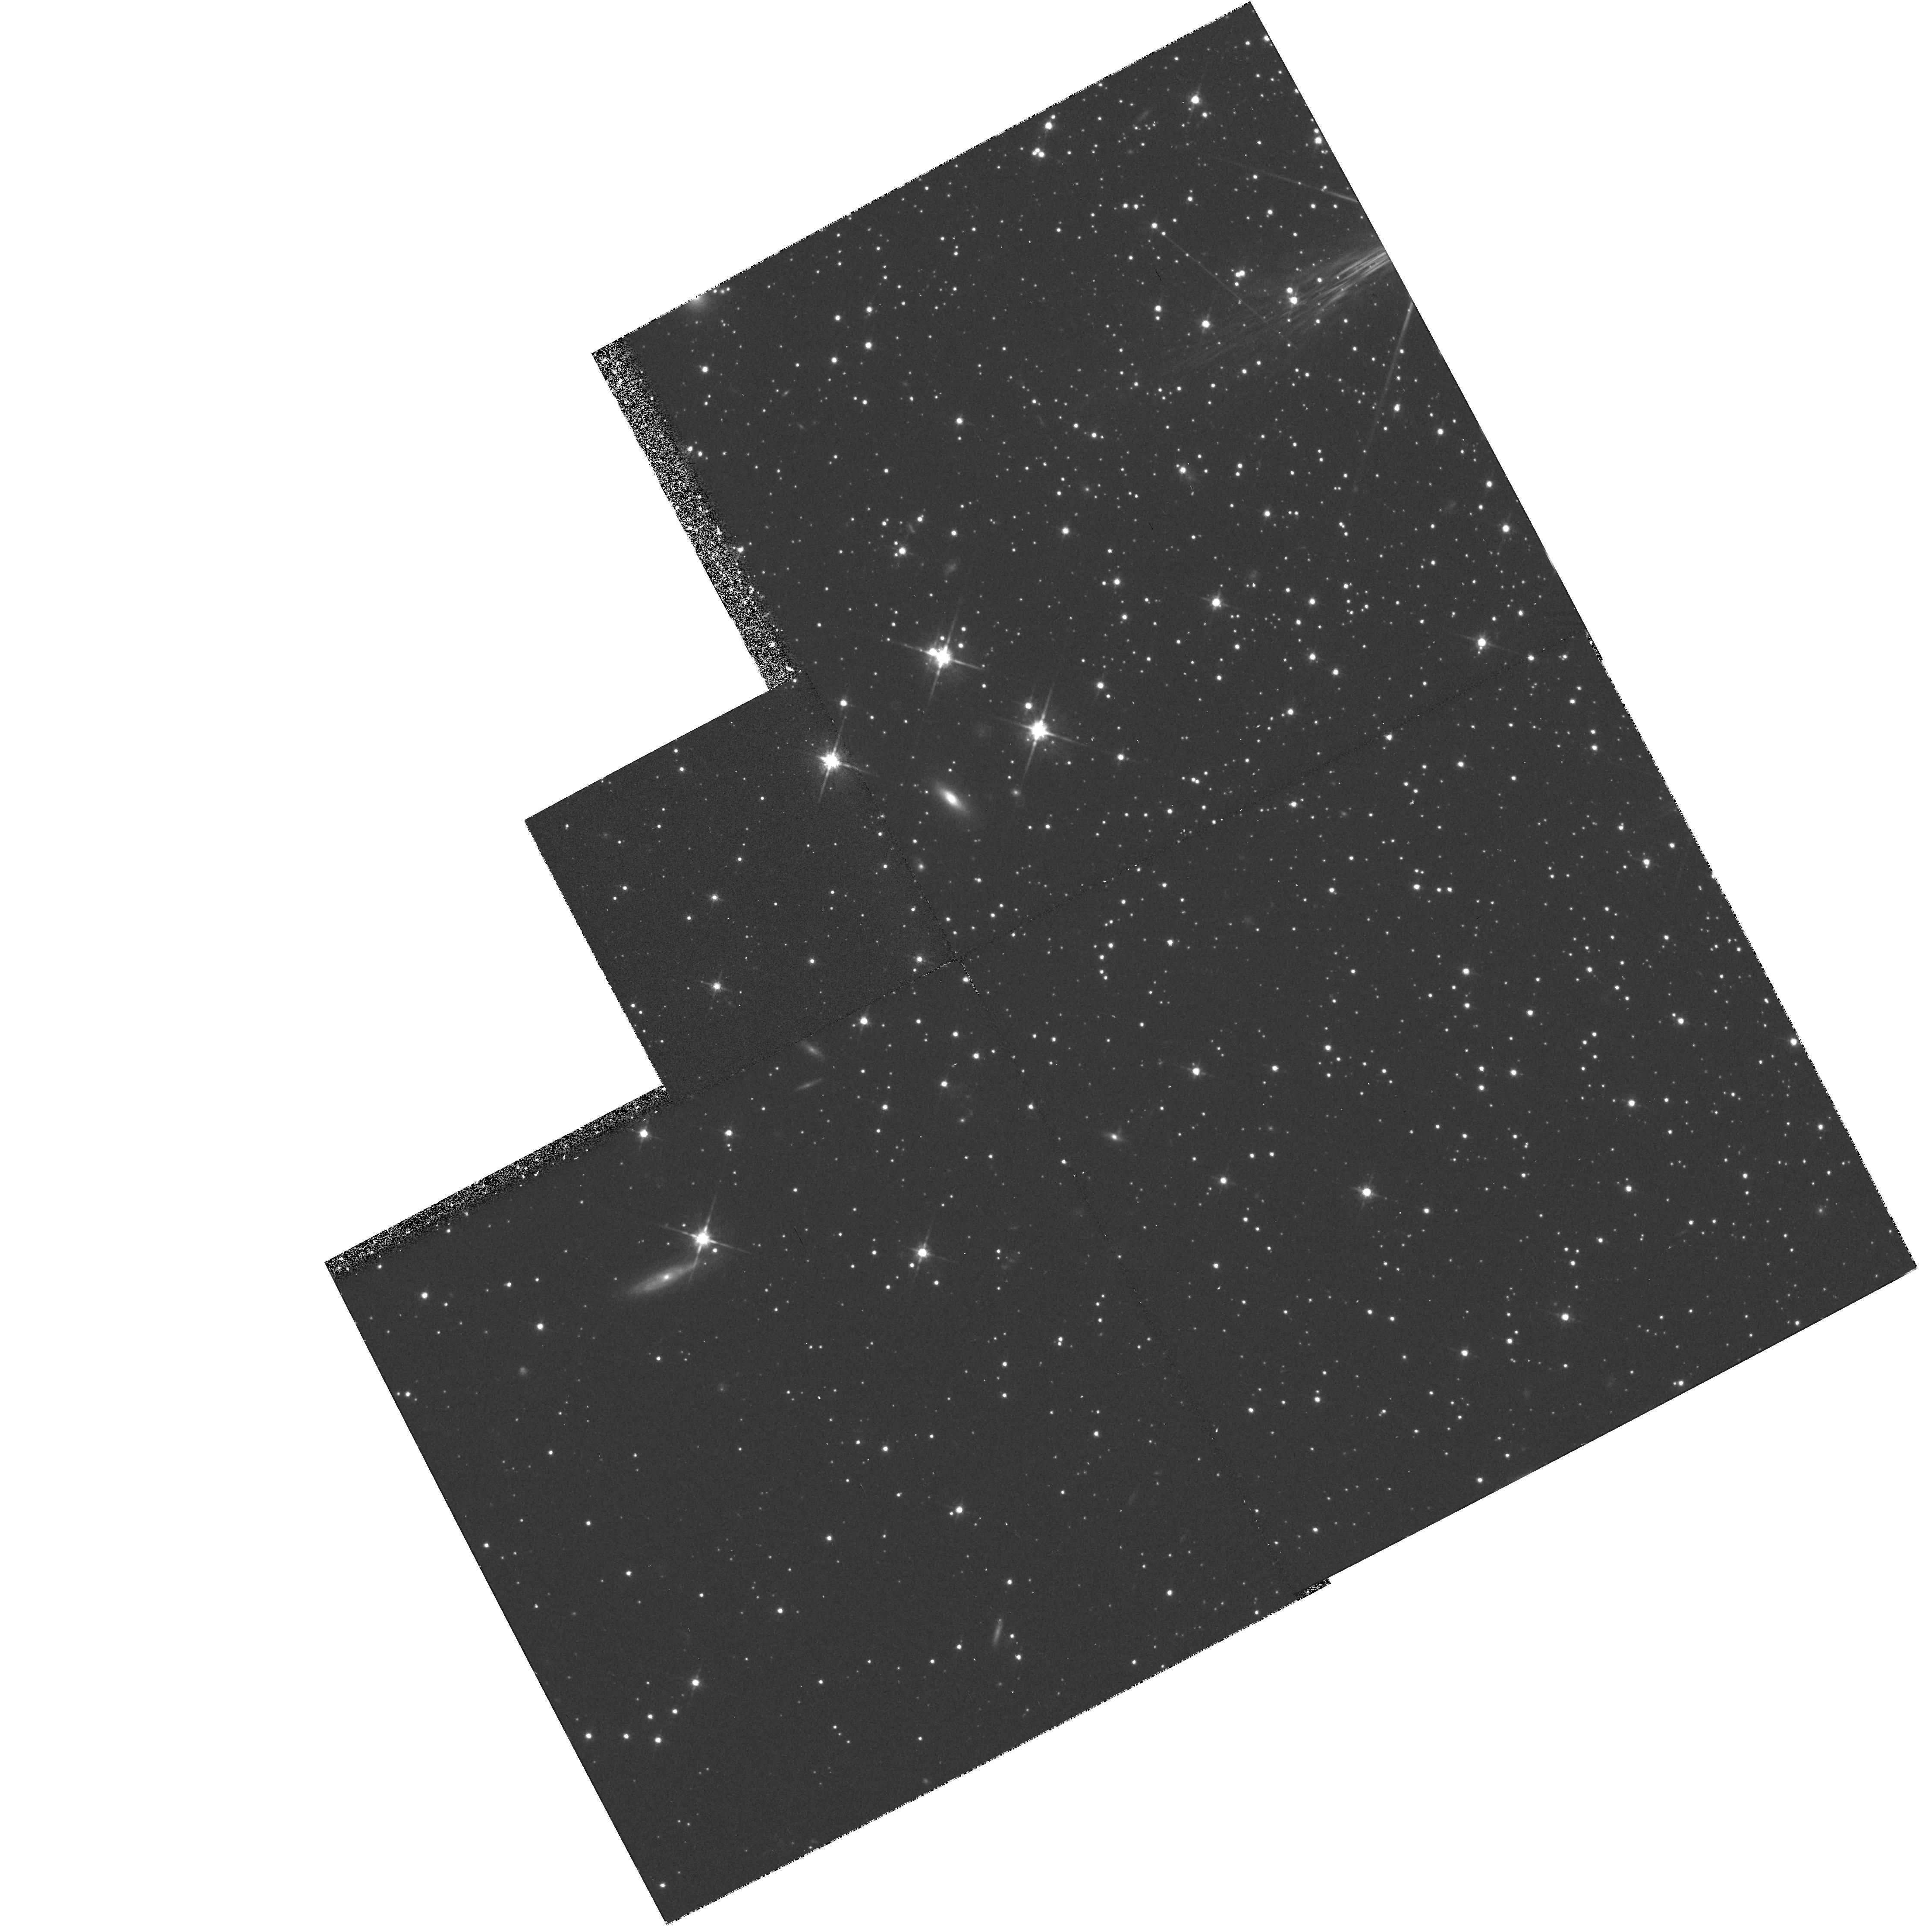
Target: NGC7099-OUTER. Instrument: WFPC2/PC. Filter: F814W. Exposure: 35 min. Observation ID: hst_5705_08_wfpc2_pc_f814w_u2l508

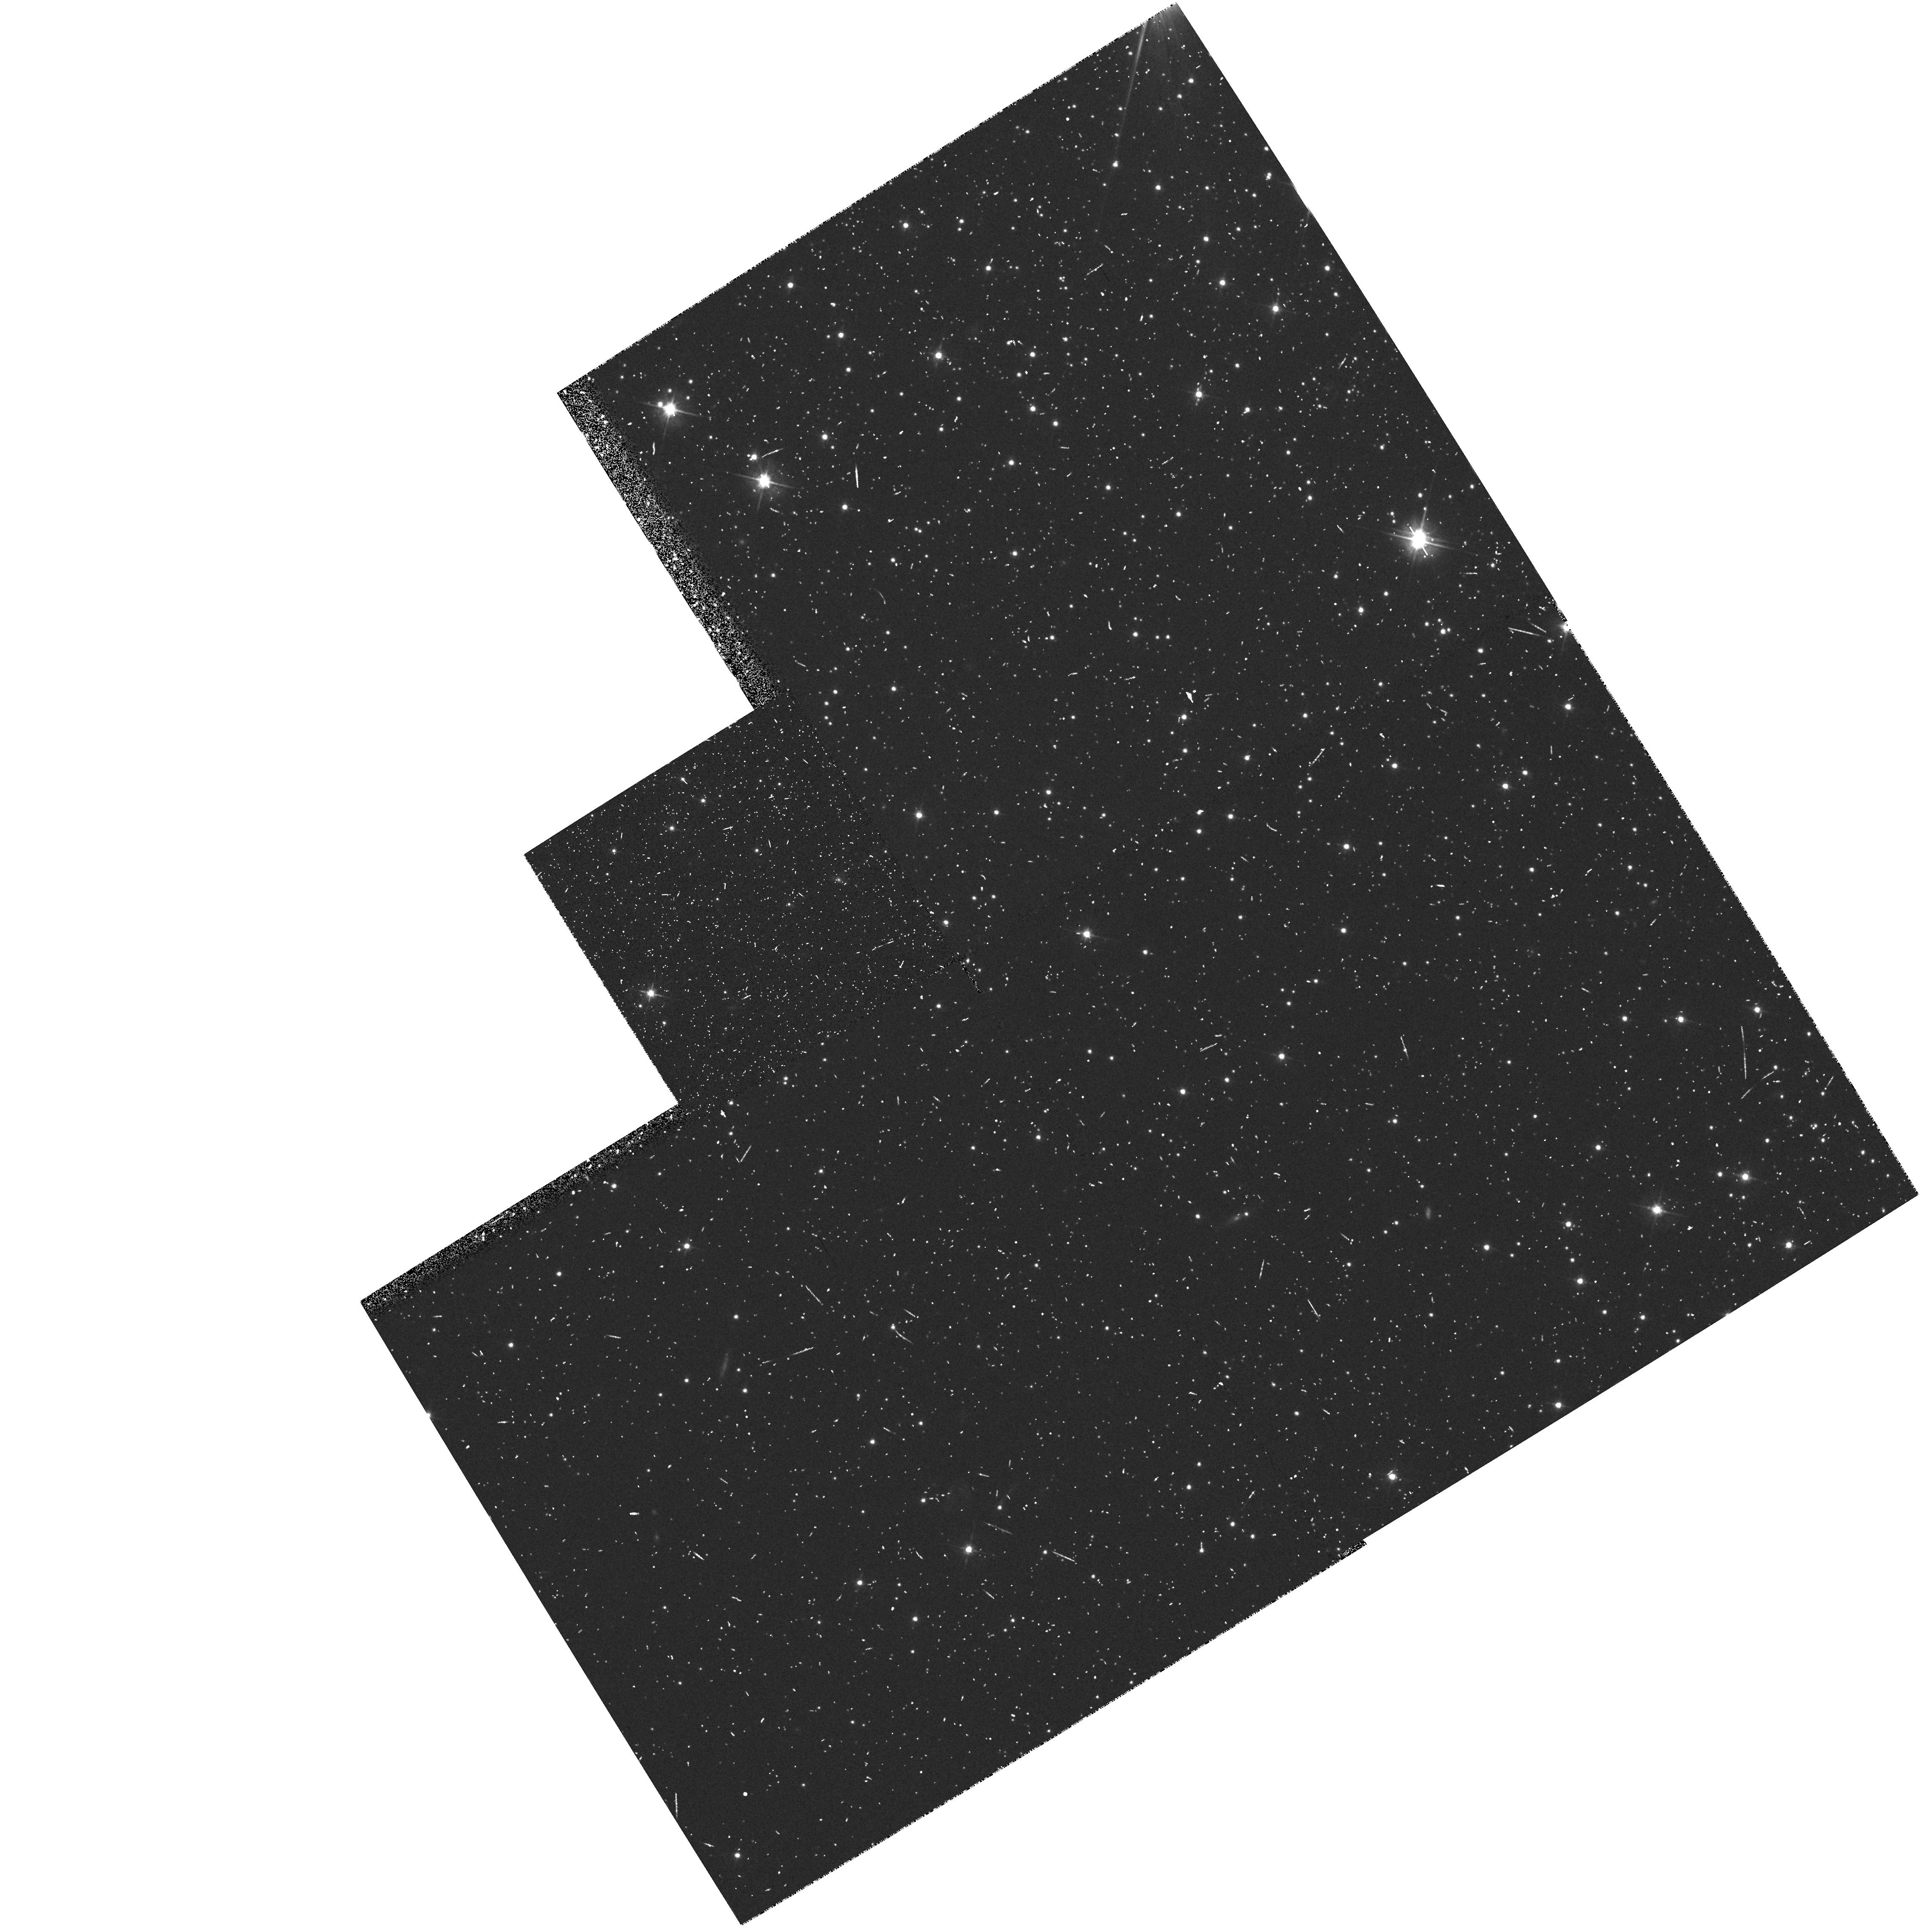
Target: NGC7099-OUTER. Instrument: WFPC2/PC. Filter: F555W. Exposure: 15 min. Observation ID: hst_5705_0d_wfpc2_pc_f555w_u2l50d

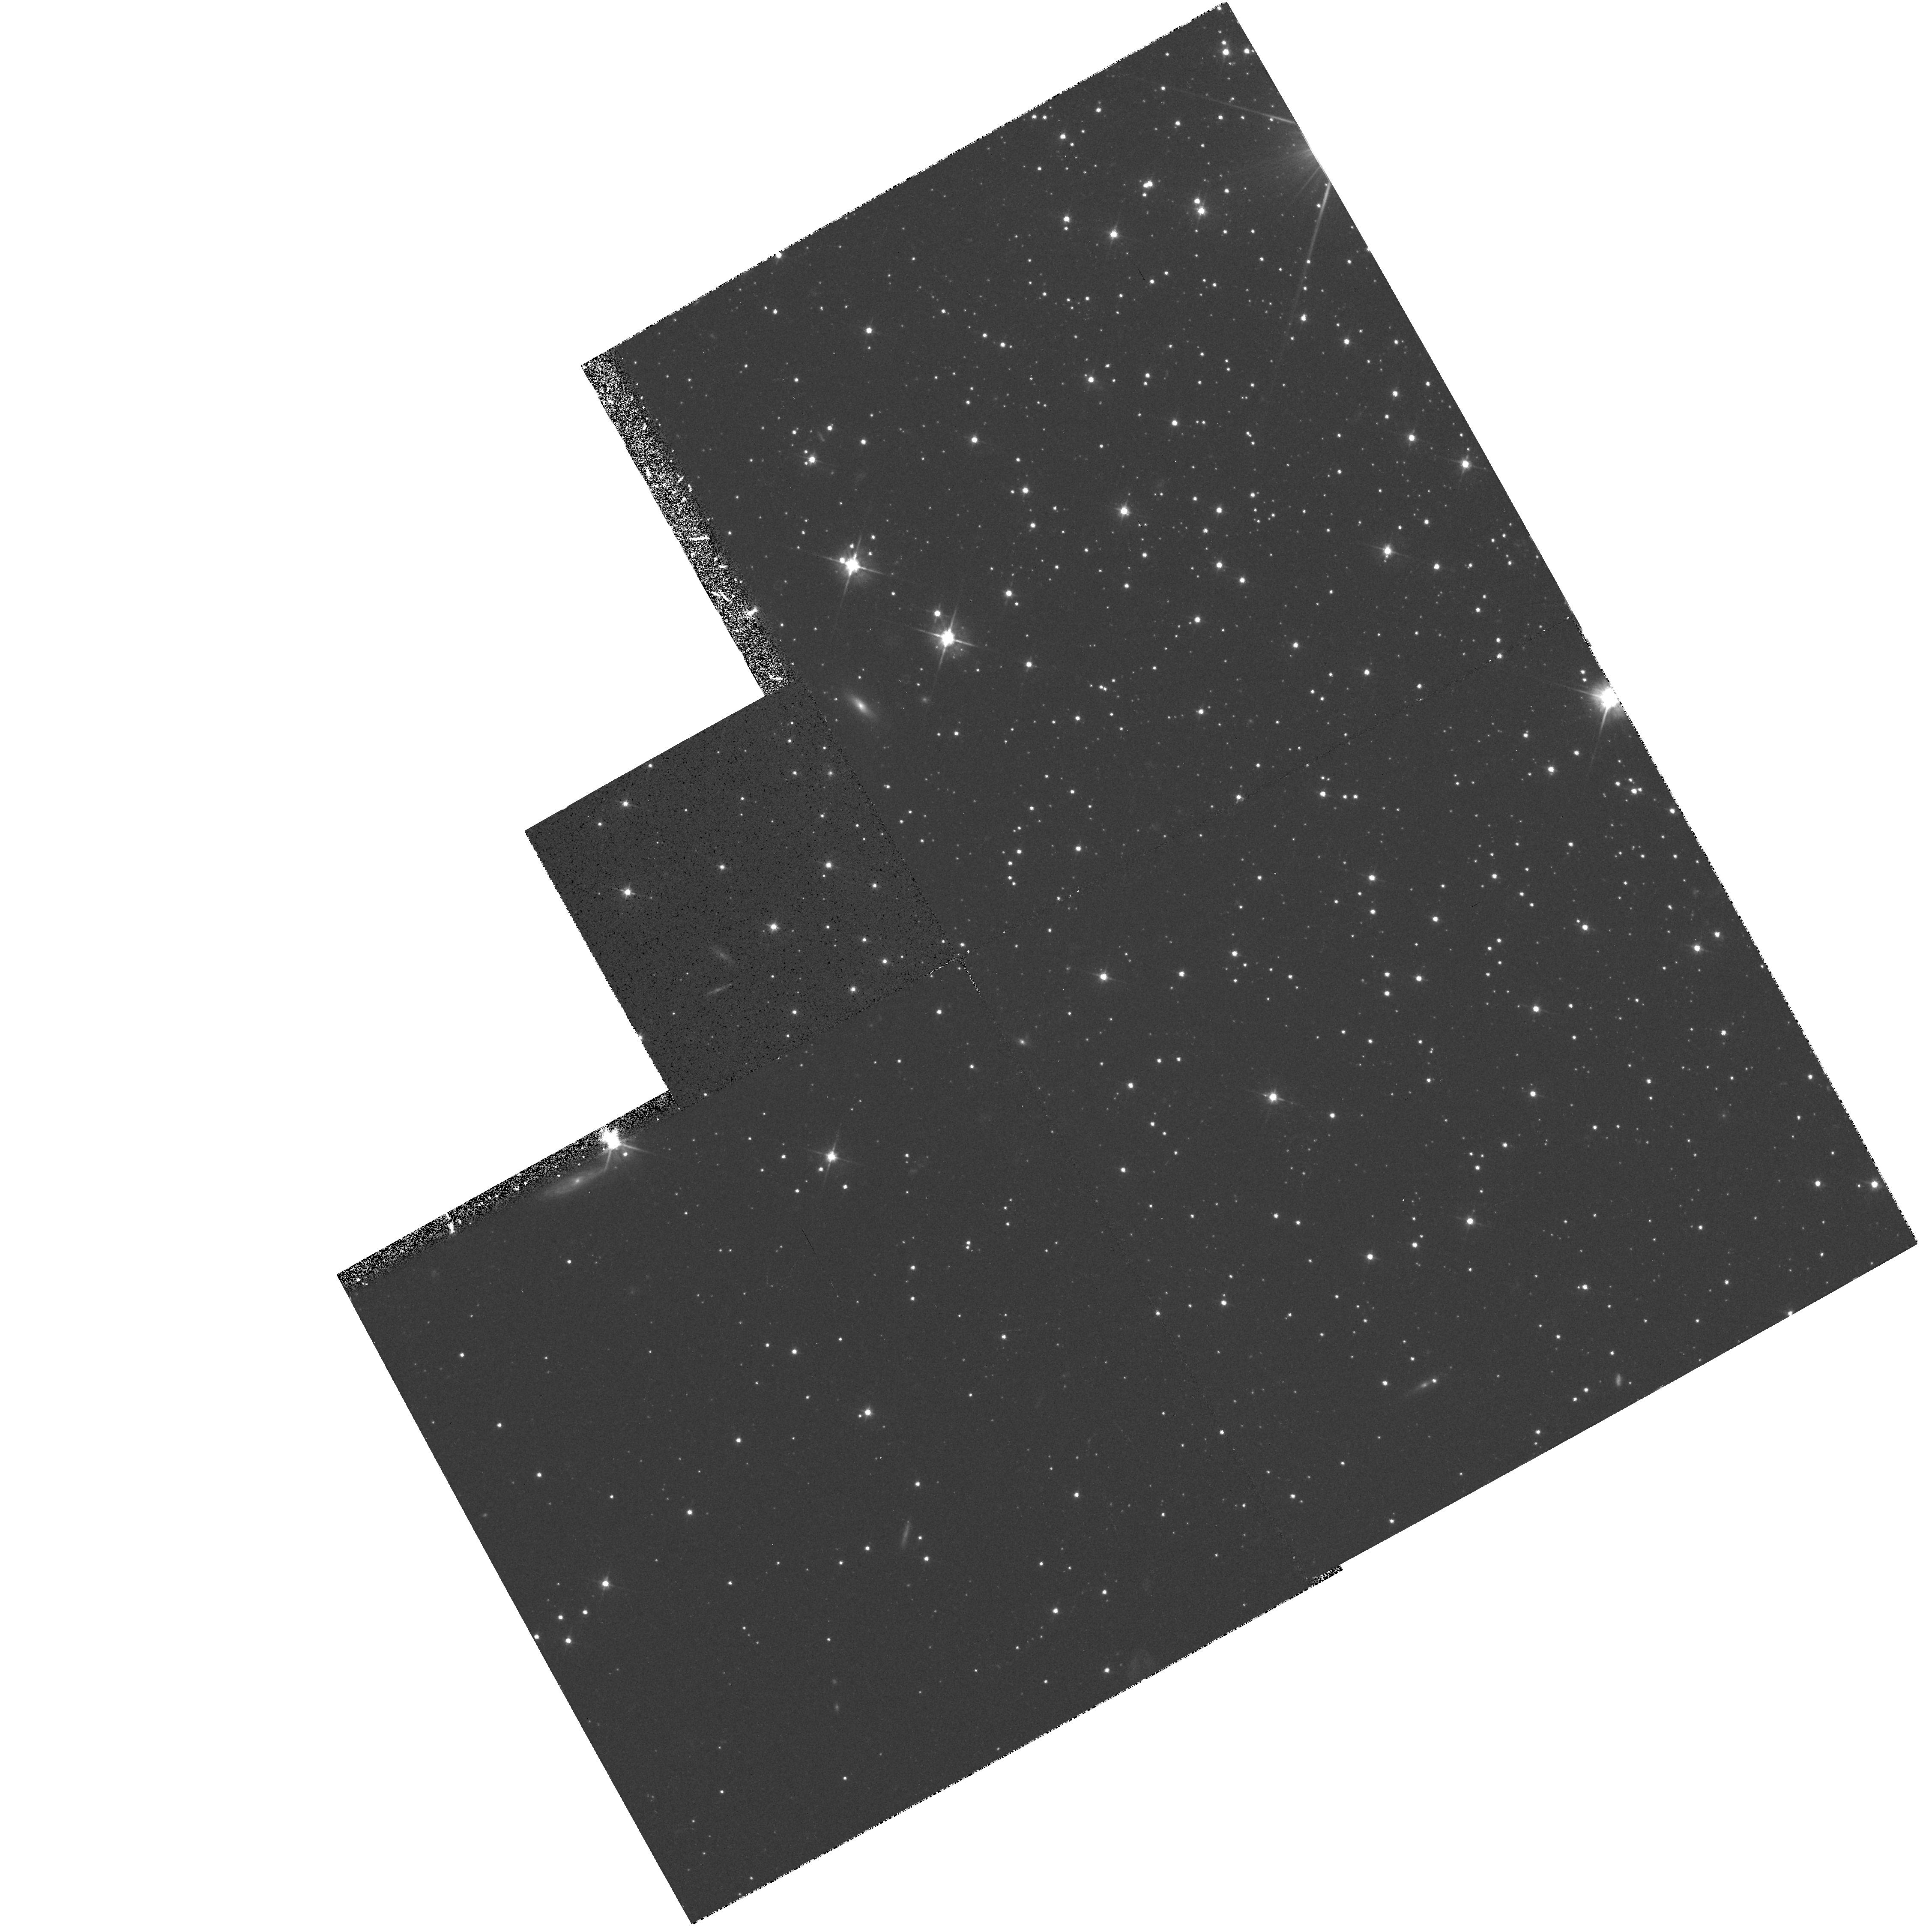
Target: NGC7099-OUTER. Instrument: WFPC2/PC. Filter: F555W. Exposure: 31 min. Observation ID: hst_5705_07_wfpc2_pc_f555w_u2l507

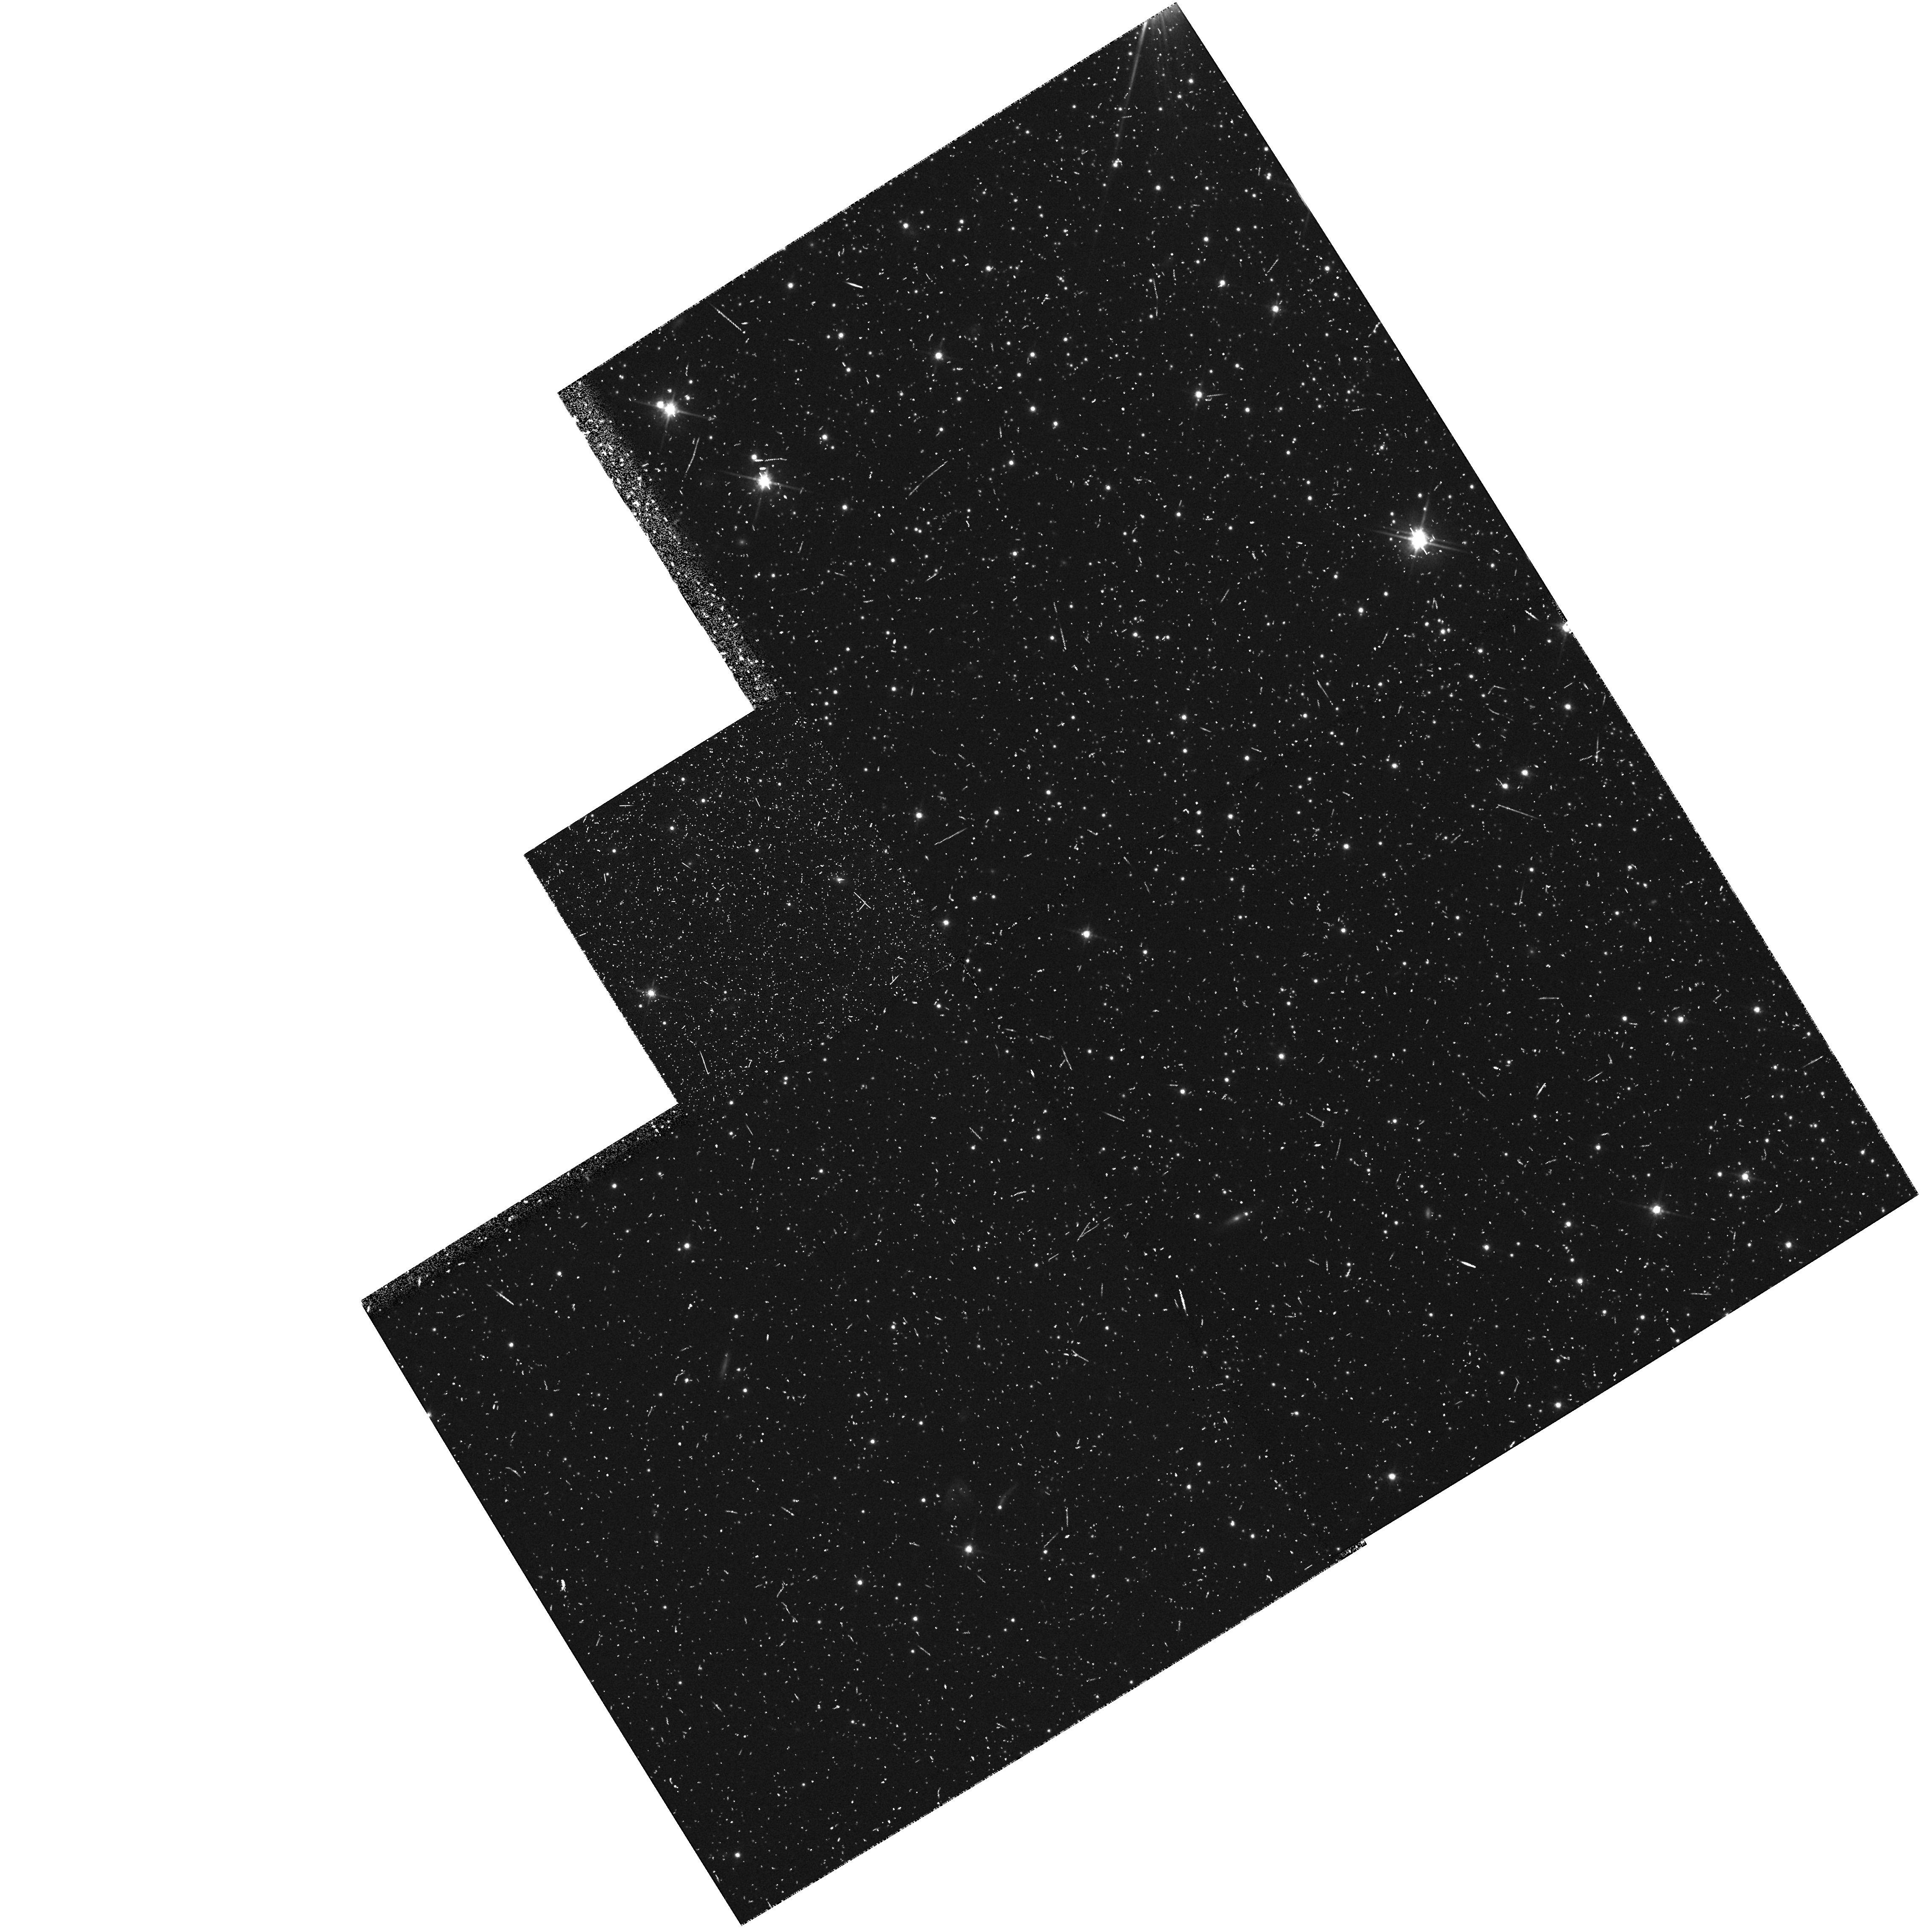
Target: NGC7099-OUTER. Instrument: WFPC2/PC. Filter: F814W. Exposure: 20 min. Observation ID: hst_5705_0d_wfpc2_pc_f814w_u2l50d

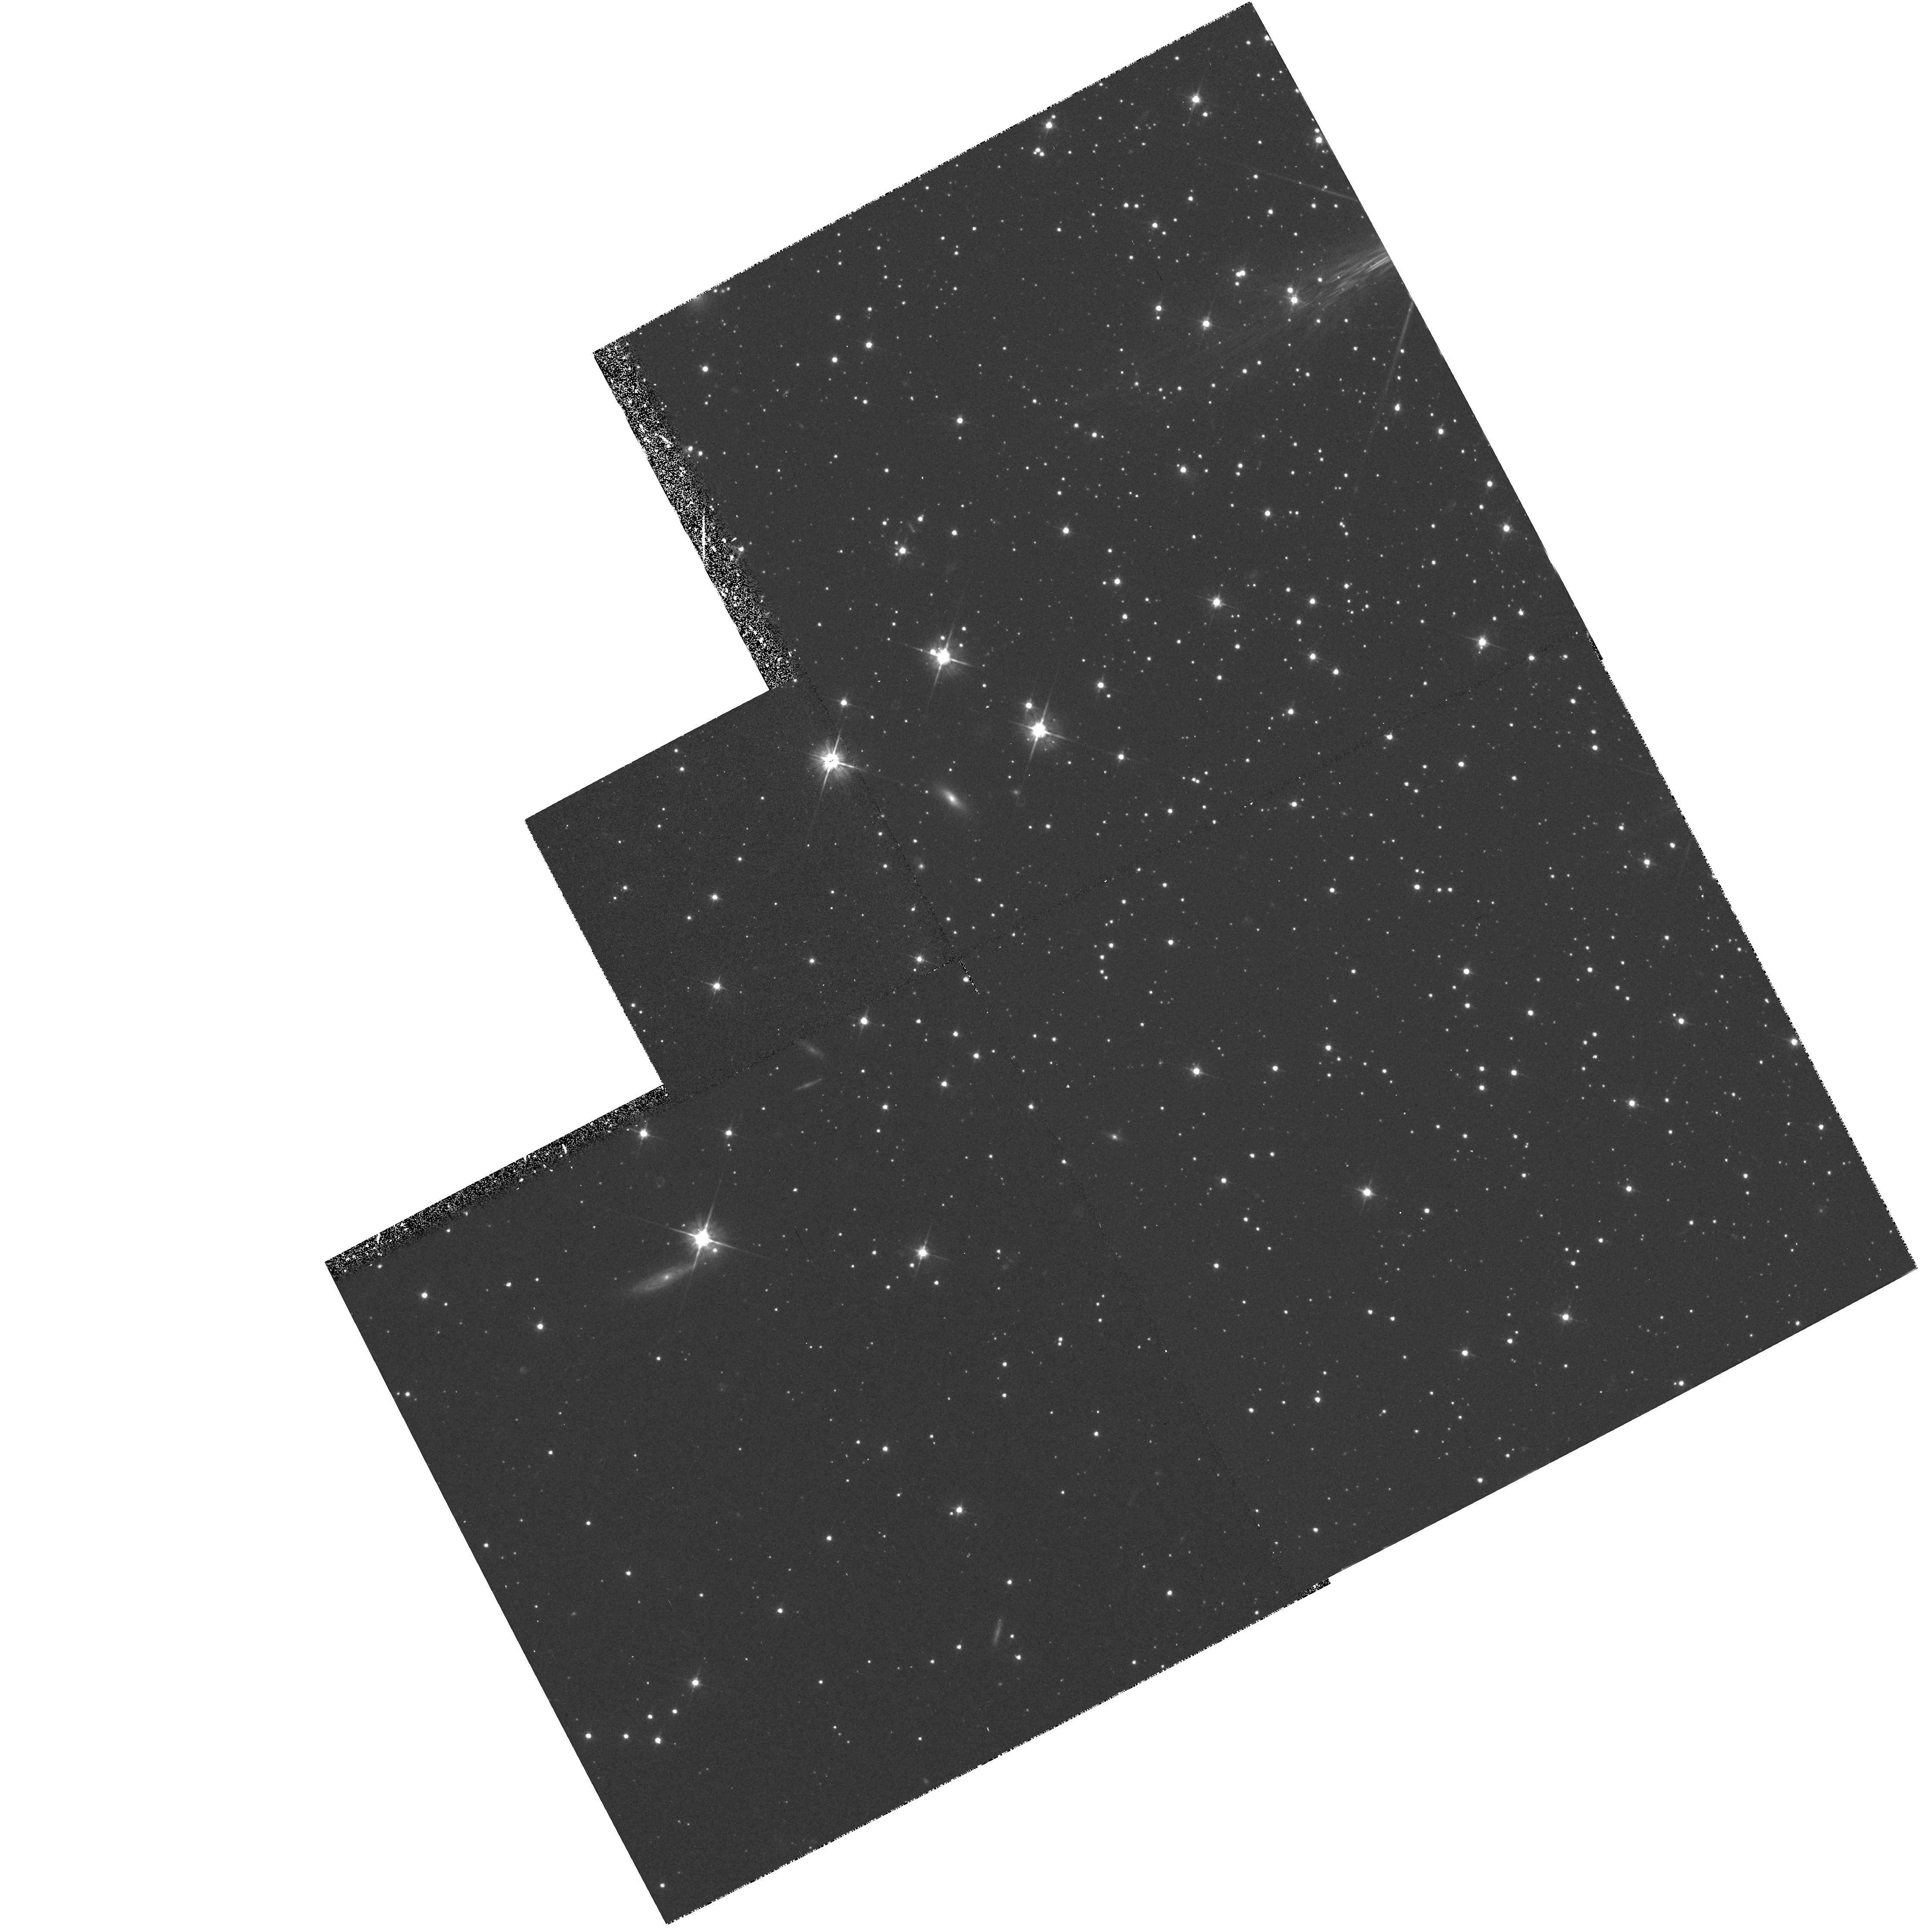
Target: NGC7099-OUTER. Instrument: WFPC2/PC. Filter: F555W. Exposure: 35 min. Observation ID: hst_5705_0a_wfpc2_pc_f555w_u2l50a

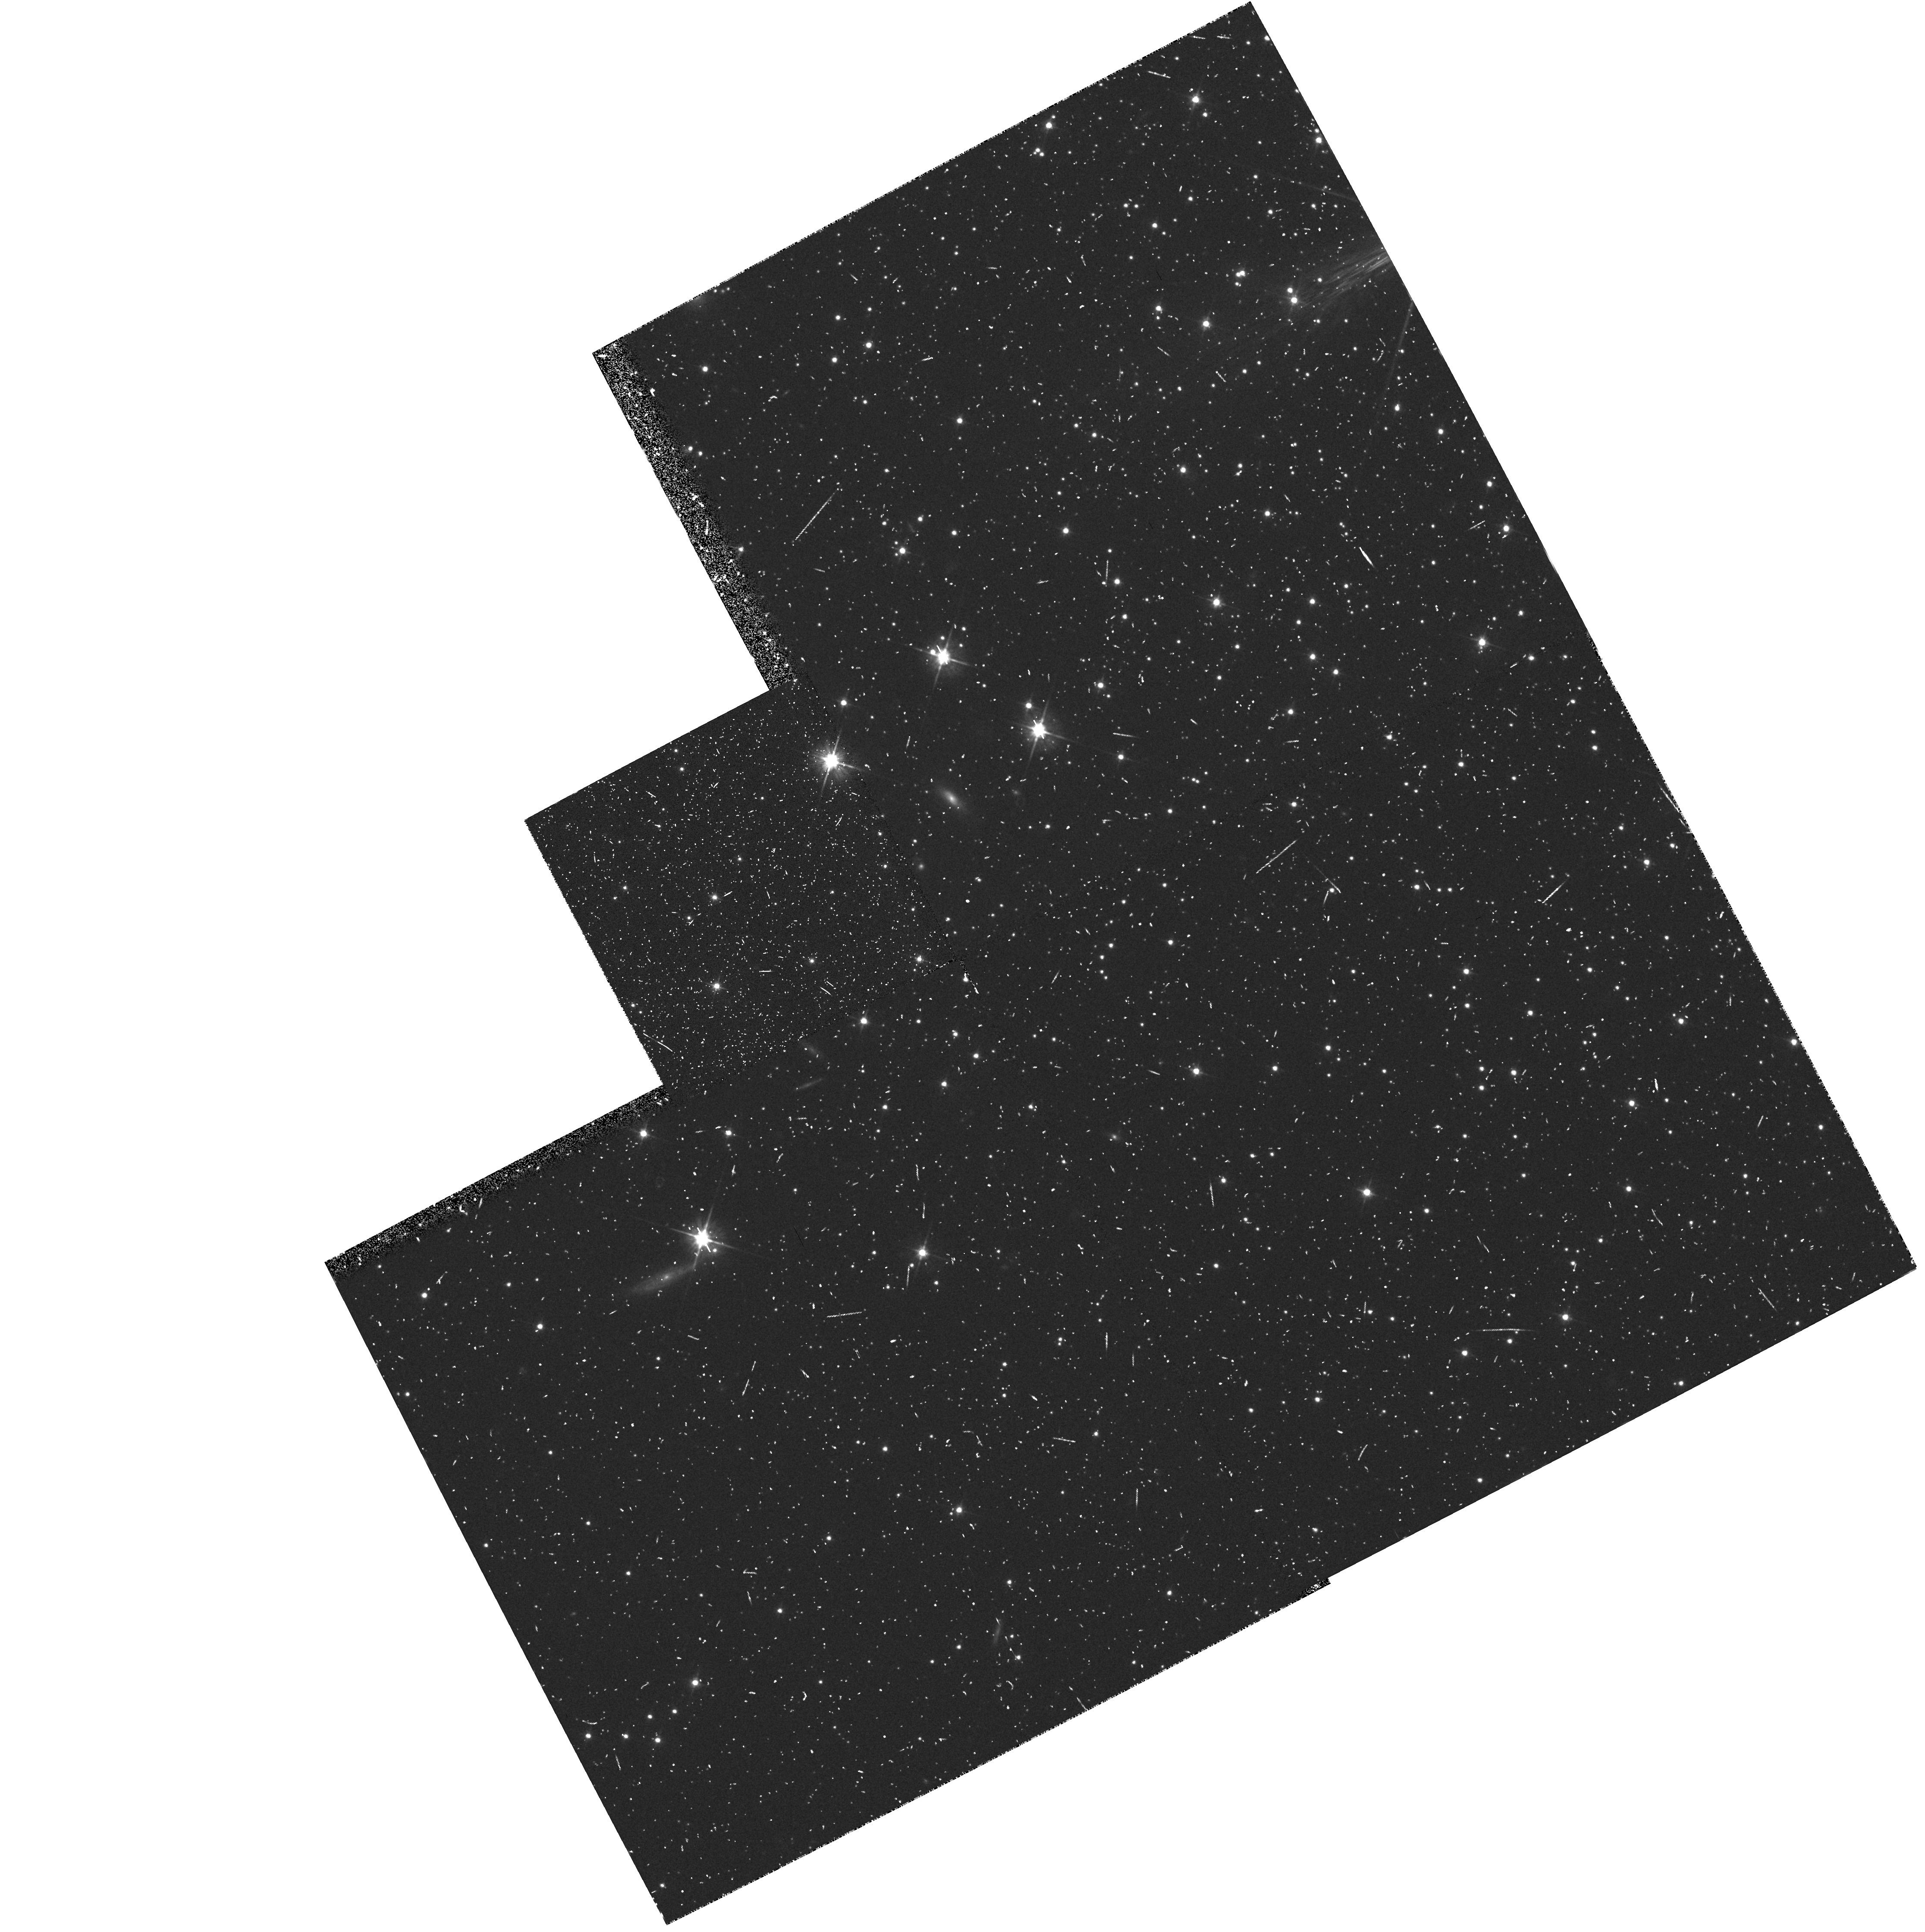
Target: NGC7099-OUTER. Instrument: WFPC2/PC. Filter: F555W. Exposure: 20 min. Observation ID: hst_5705_09_wfpc2_pc_f555w_u2l509

A DEEP COLOR-MAGNITUDE ARRAY OF NGC 7099: CYCLE 4 CARRY-OVER (PI: King, Ivan R.)

FOC f/96 exposures will be taken in B and V, ~1 hr each, in 3 fields near the center of NGC 7099. The aim is to determine a faint color-magnitude array, as well as a faint luminosity function and the relative density distribution of faint stars of different magnitudes. Parallel exposures with WFPC2 will all be pointed at the same field. With 2 hr in V and 4 hr in I, this should reach the faintest stars that can be reached in this globular cluster.